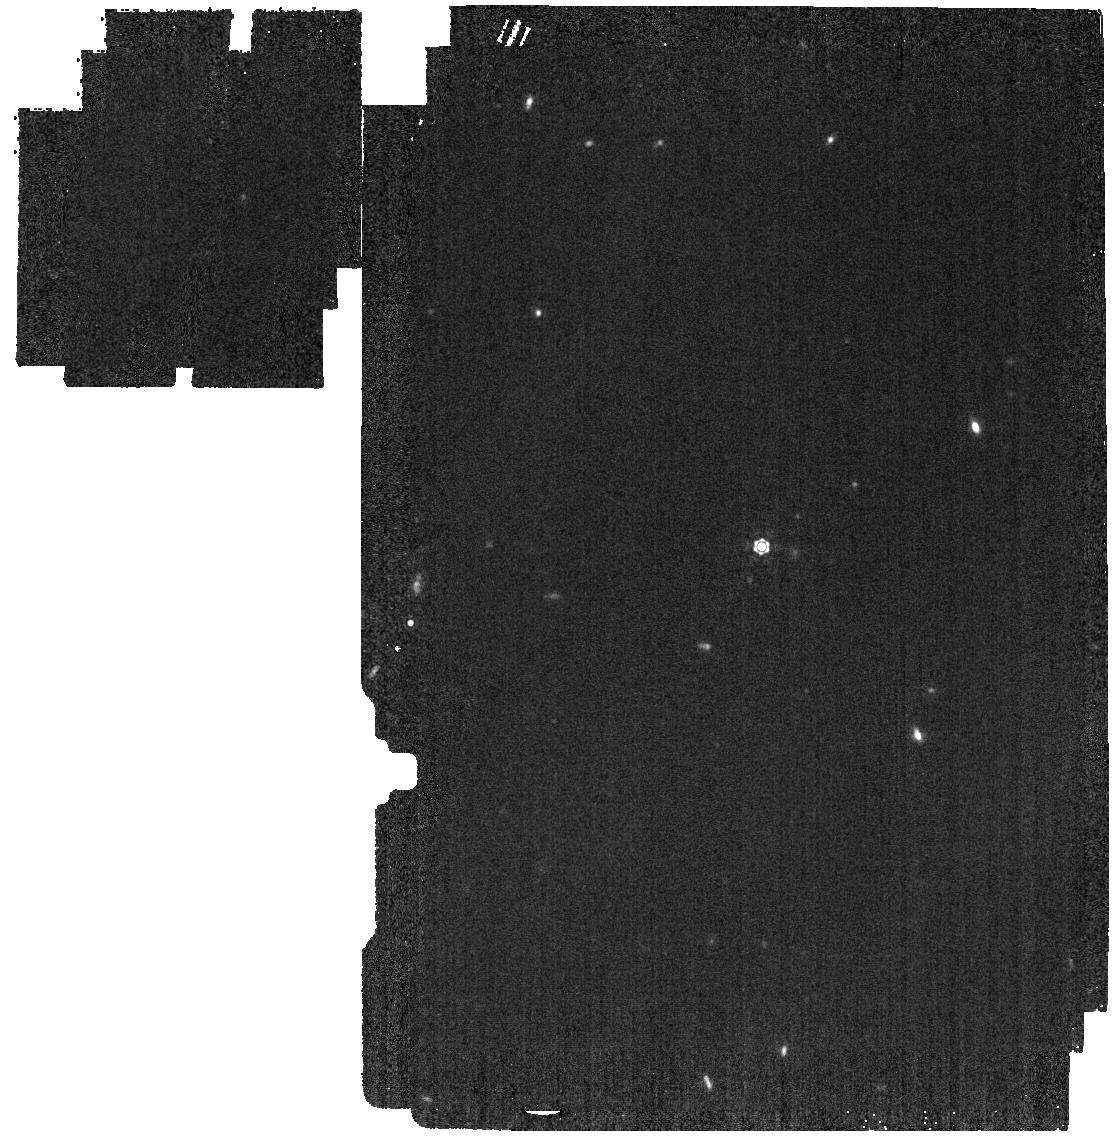
Target: P330-E
Instrument: MIRI
Filter: F1280W
Exposure: 2 min
Observation ID: jw07615-o030_t001_miri_f1280w

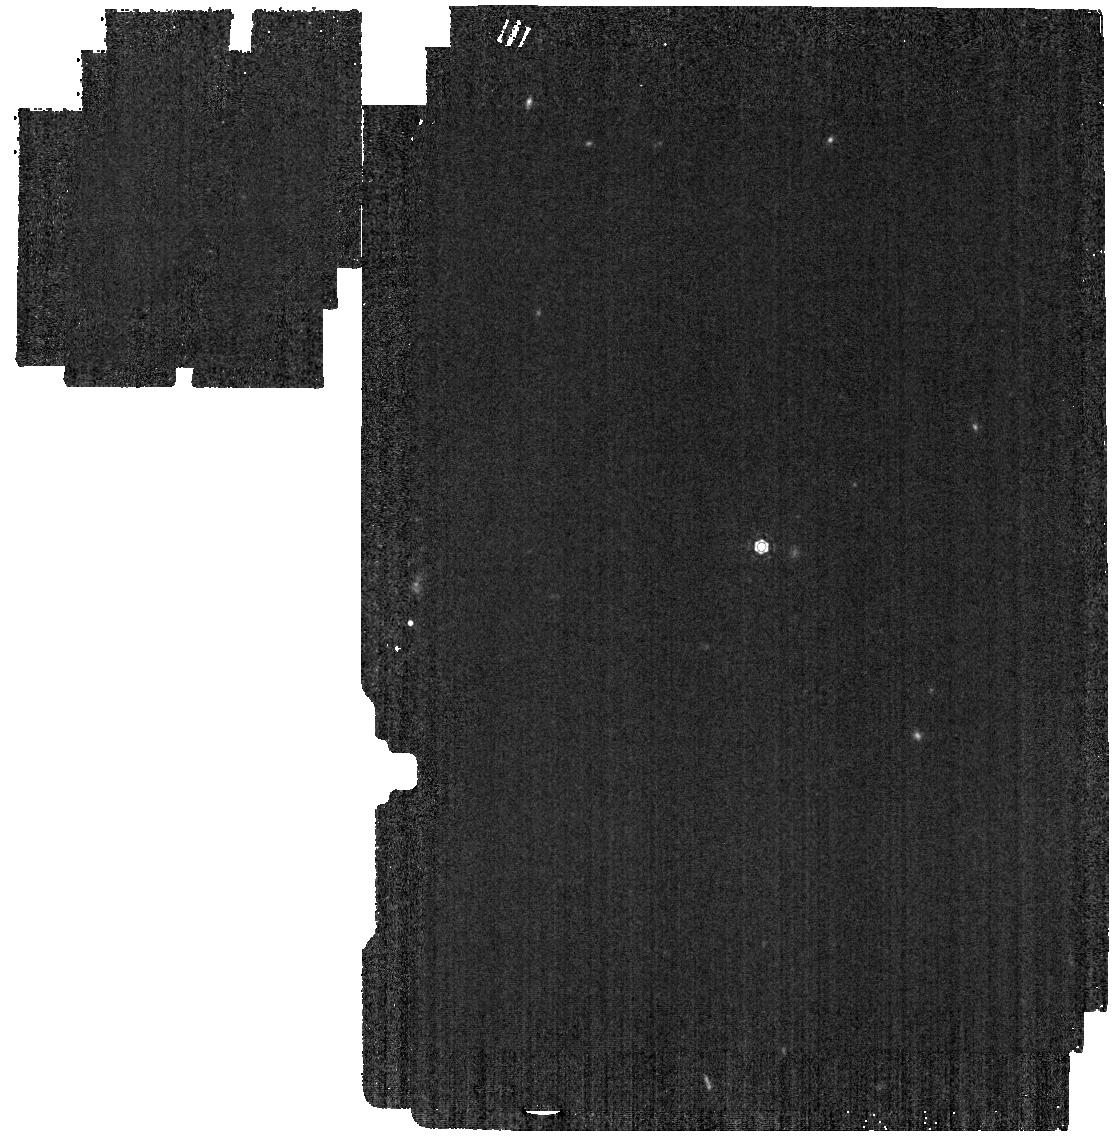
Target: P330-E
Instrument: MIRI
Filter: F1130W
Exposure: 2 min
Observation ID: jw07615-o030_t001_miri_f1130w

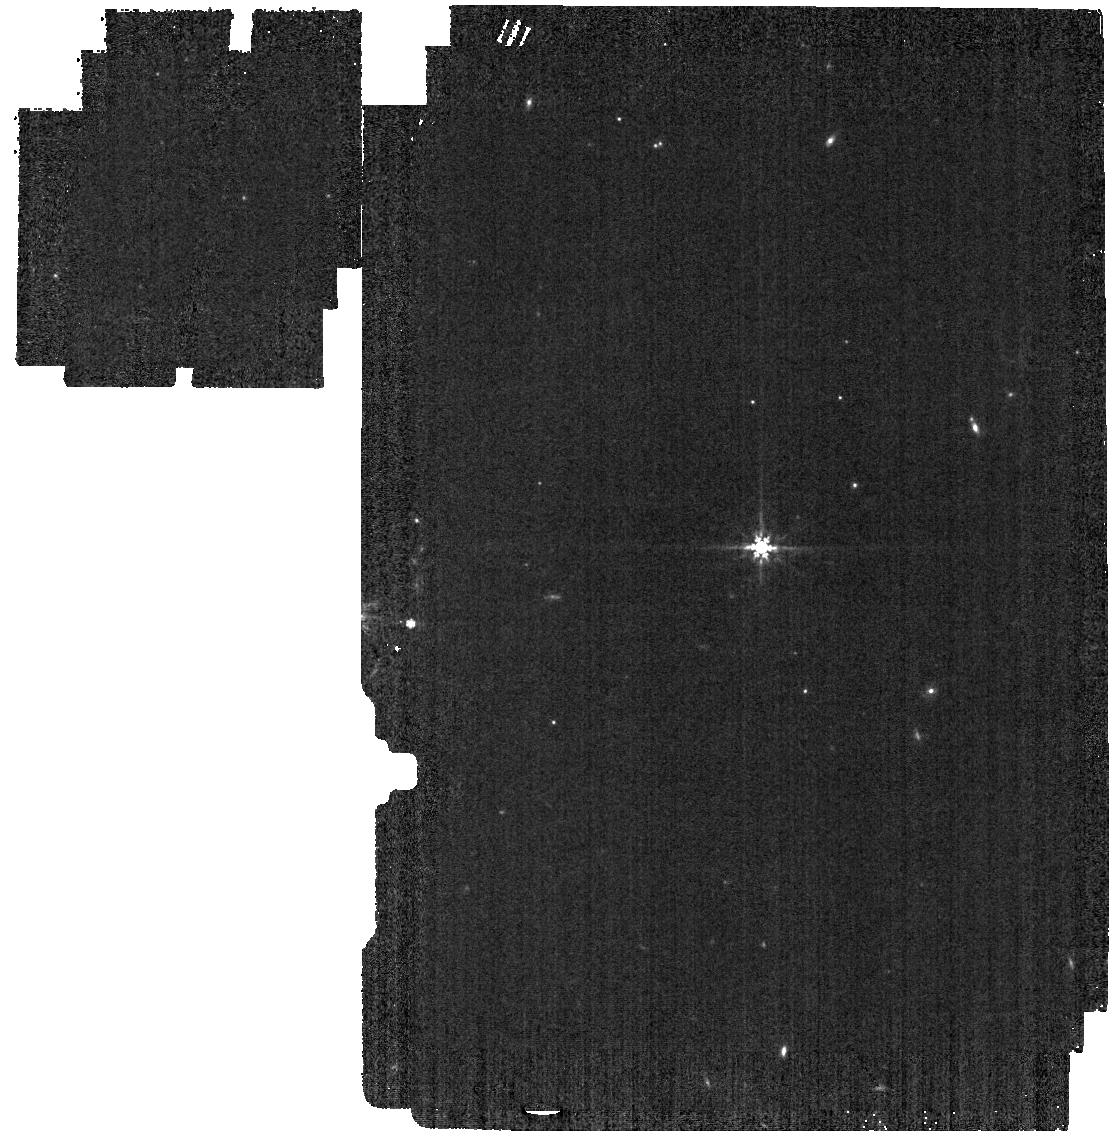
Target: P330-E
Instrument: MIRI
Filter: F770W
Exposure: 1 min
Observation ID: jw07615-o030_t001_miri_f770w

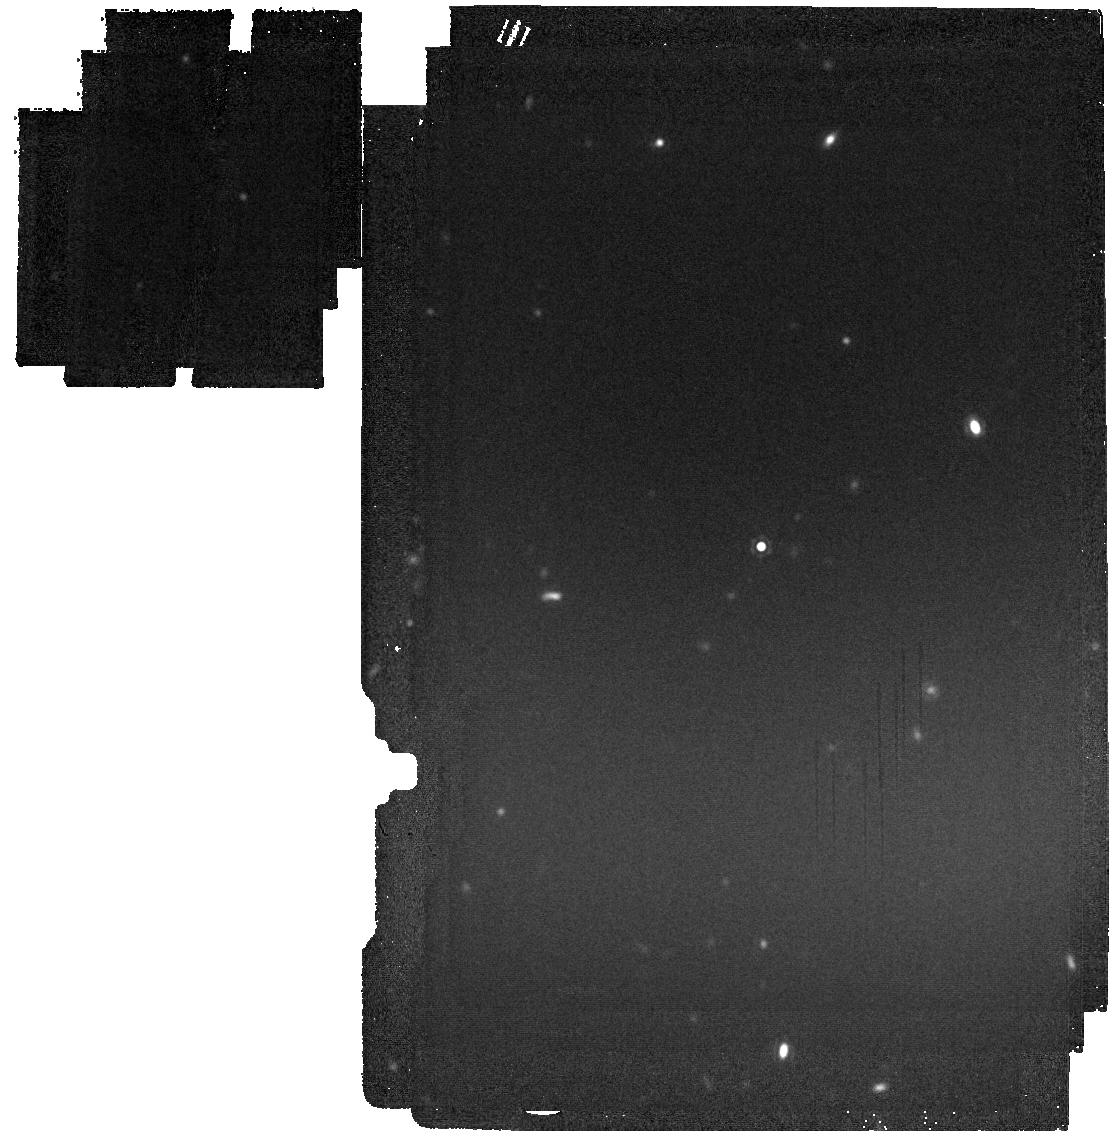
Target: P330-E
Instrument: MIRI
Filter: F1800W
Exposure: 4 min
Observation ID: jw07615-o030_t001_miri_f1800w

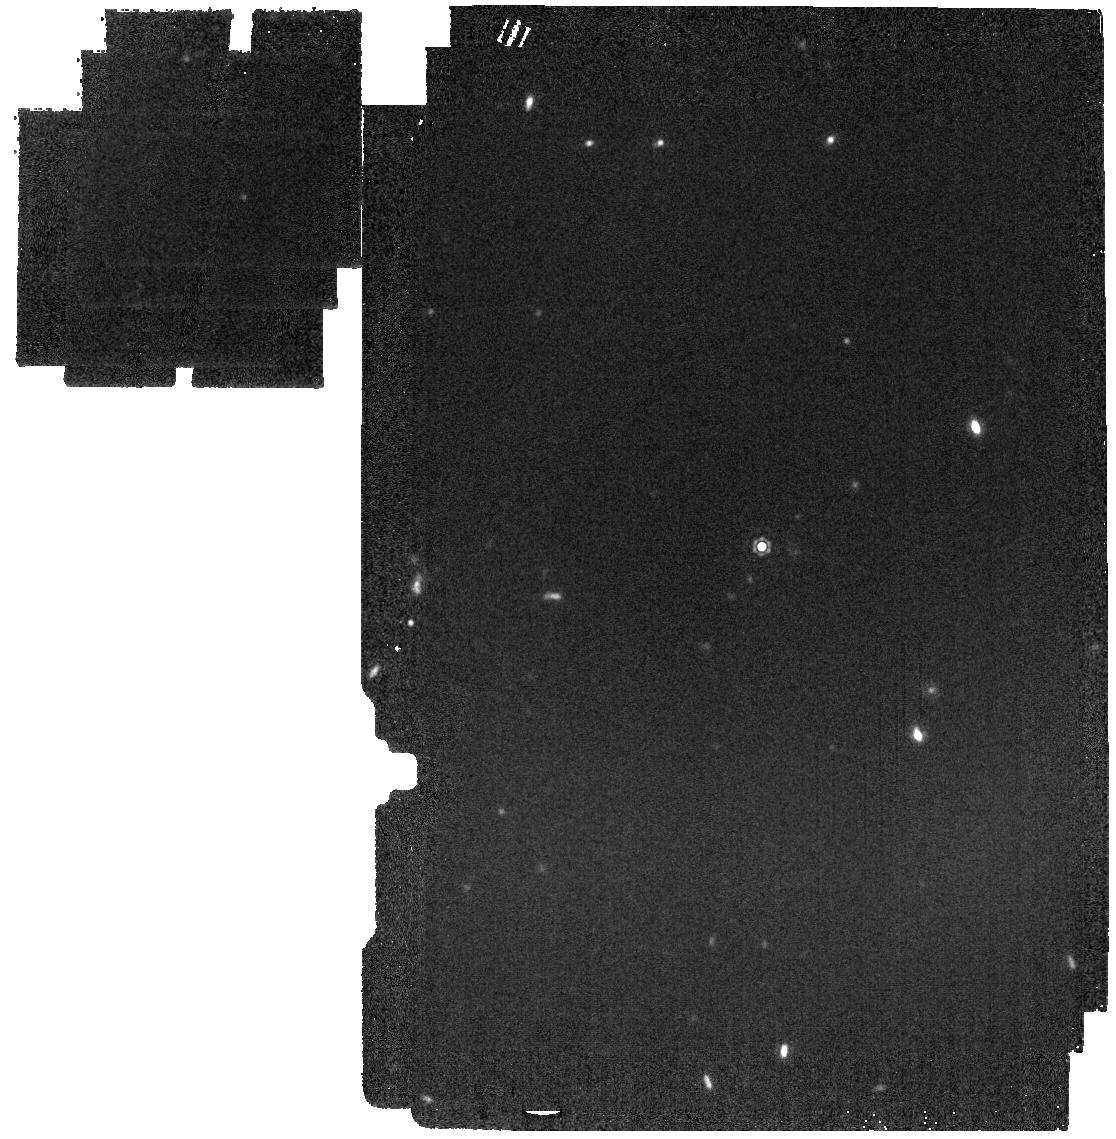
Target: P330-E
Instrument: MIRI
Filter: F1500W
Exposure: 2 min
Observation ID: jw07615-o030_t001_miri_f1500w

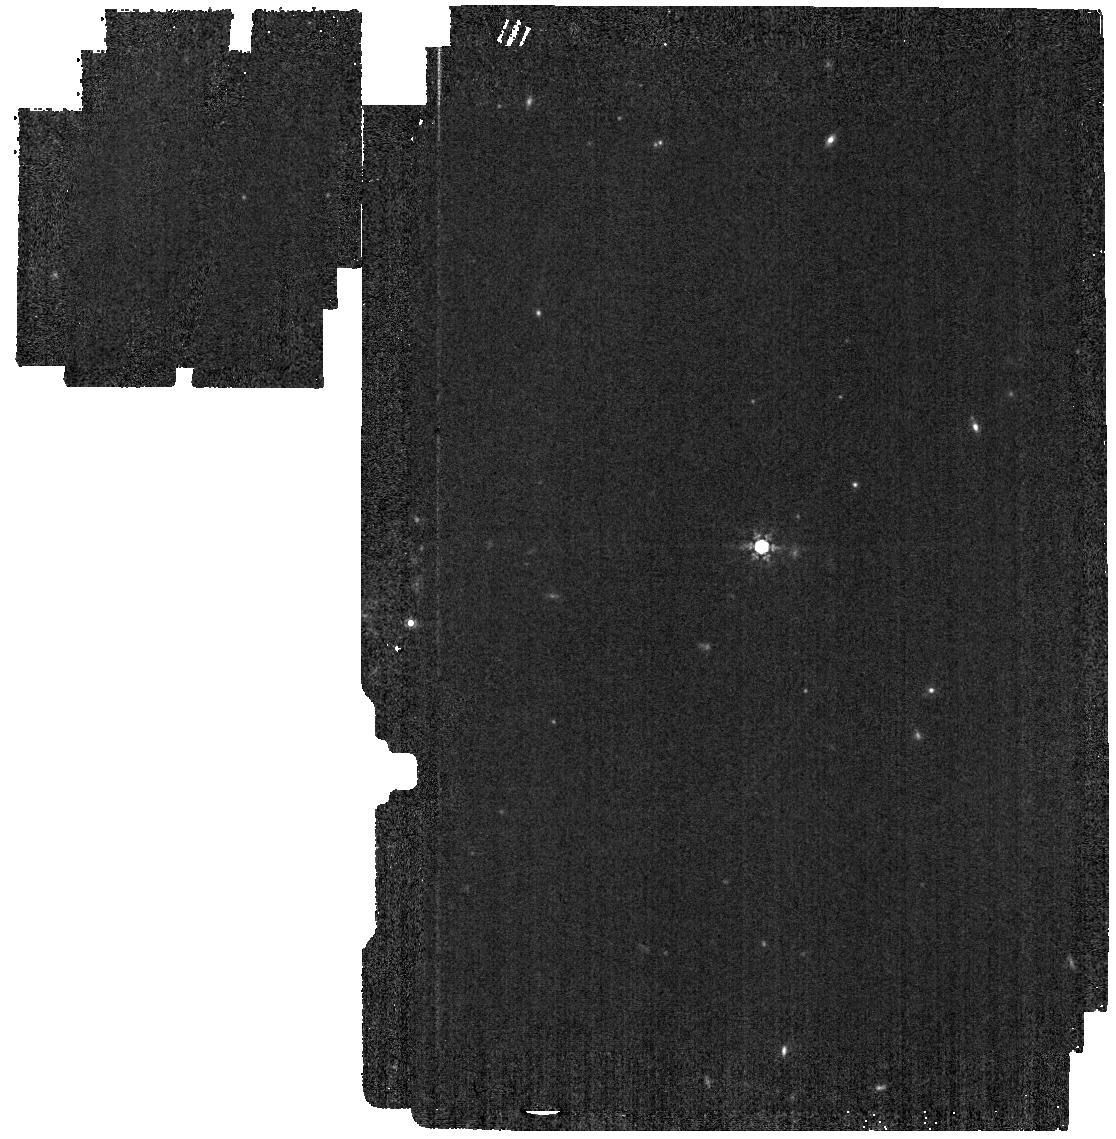
Target: P330-E
Instrument: MIRI
Filter: F1000W
Exposure: 2 min
Observation ID: jw07615-o030_t001_miri_f1000w

CAL-XCAL-403: Absolute Flux Calibration (Solar Analogs) (PI: Gordon, Karl D.)

This program obtains observations of A dwarf stars as part of the JWST absolute flux calibration effort. This effort uses all JWST instruments to provide absolute flux calibration for all JWST modes (filters, gratings, etc). The combined nature of this effort is to ensure the highest quality flux calibration internal to and between instruments and to carry out the observations efficiently. This program provides observations of A dwarf stars and companion programs provide observations of hot stars and solar analog observations. The absolute flux observations will be compared to model predictions of the stars' flux densities to calculate the appropriate calibration factors per instrument mode. This calibration program may change in response to system developments and the final Cycle 4 science program.